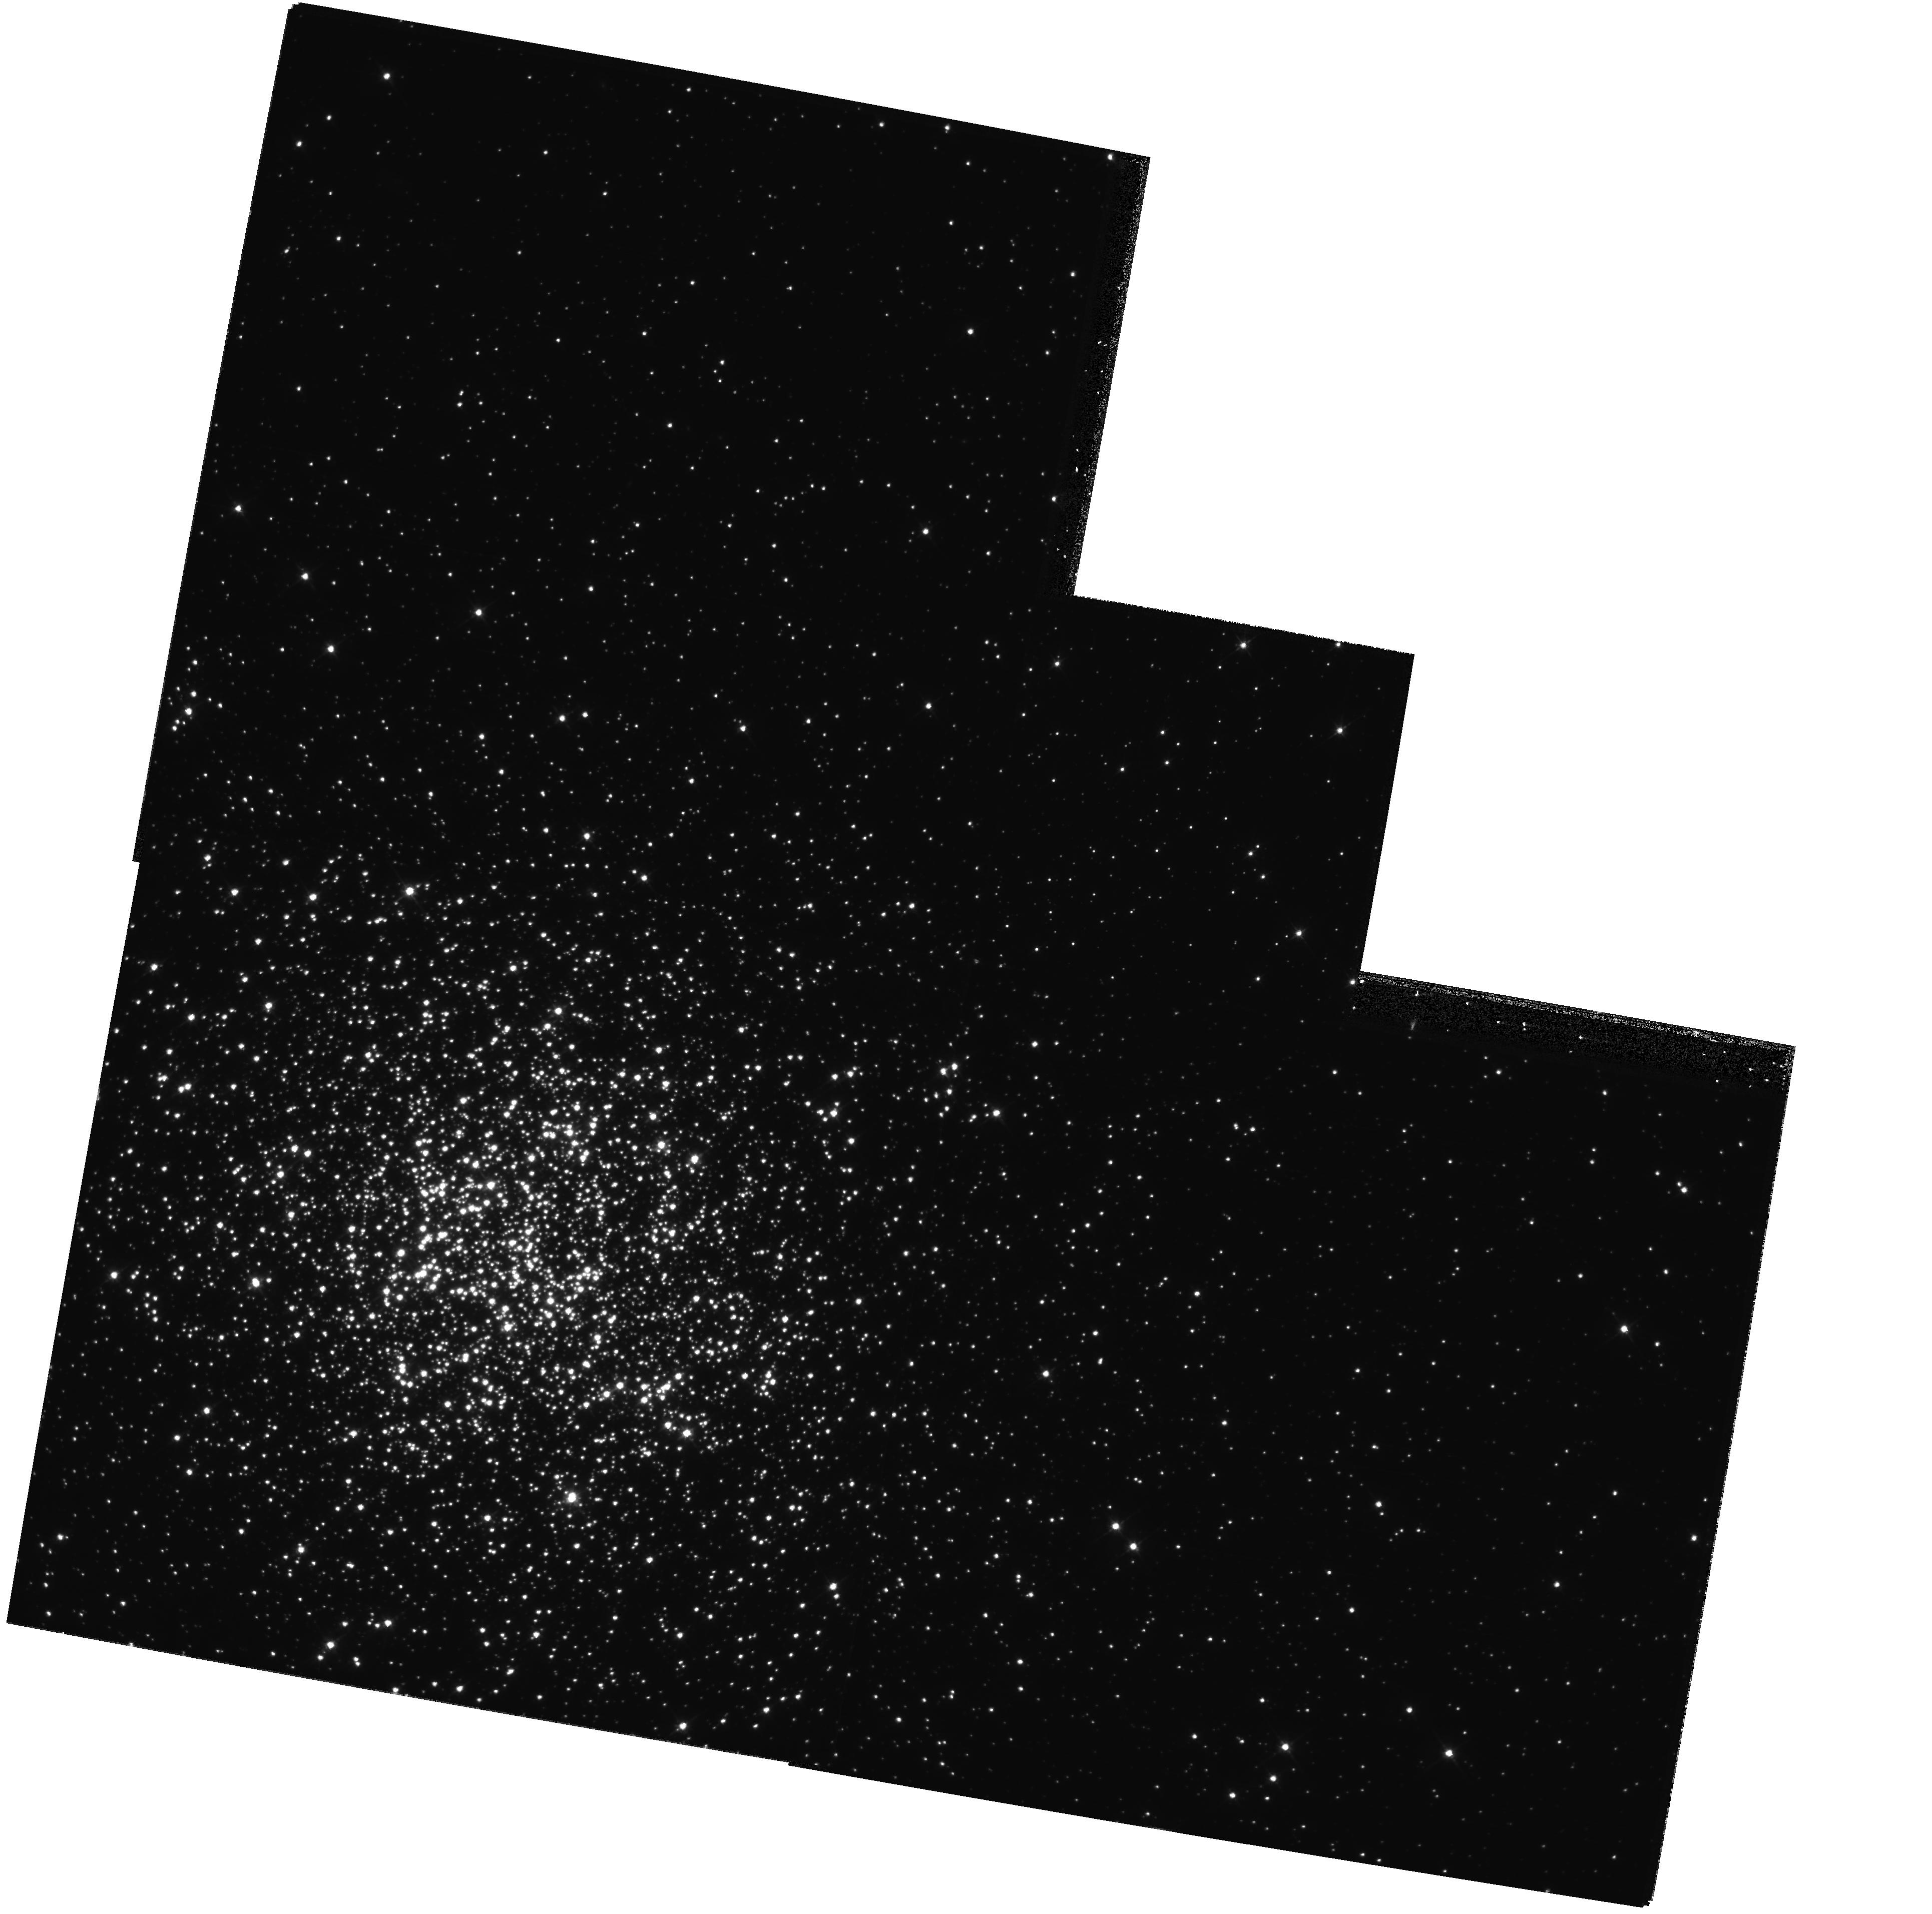
Target: NGC1866
Instrument: WFPC2/PC
Filter: F555W
Exposure: 42 min
Observation ID: hst_8151_02_wfpc2_pc_f555w_u5dp02

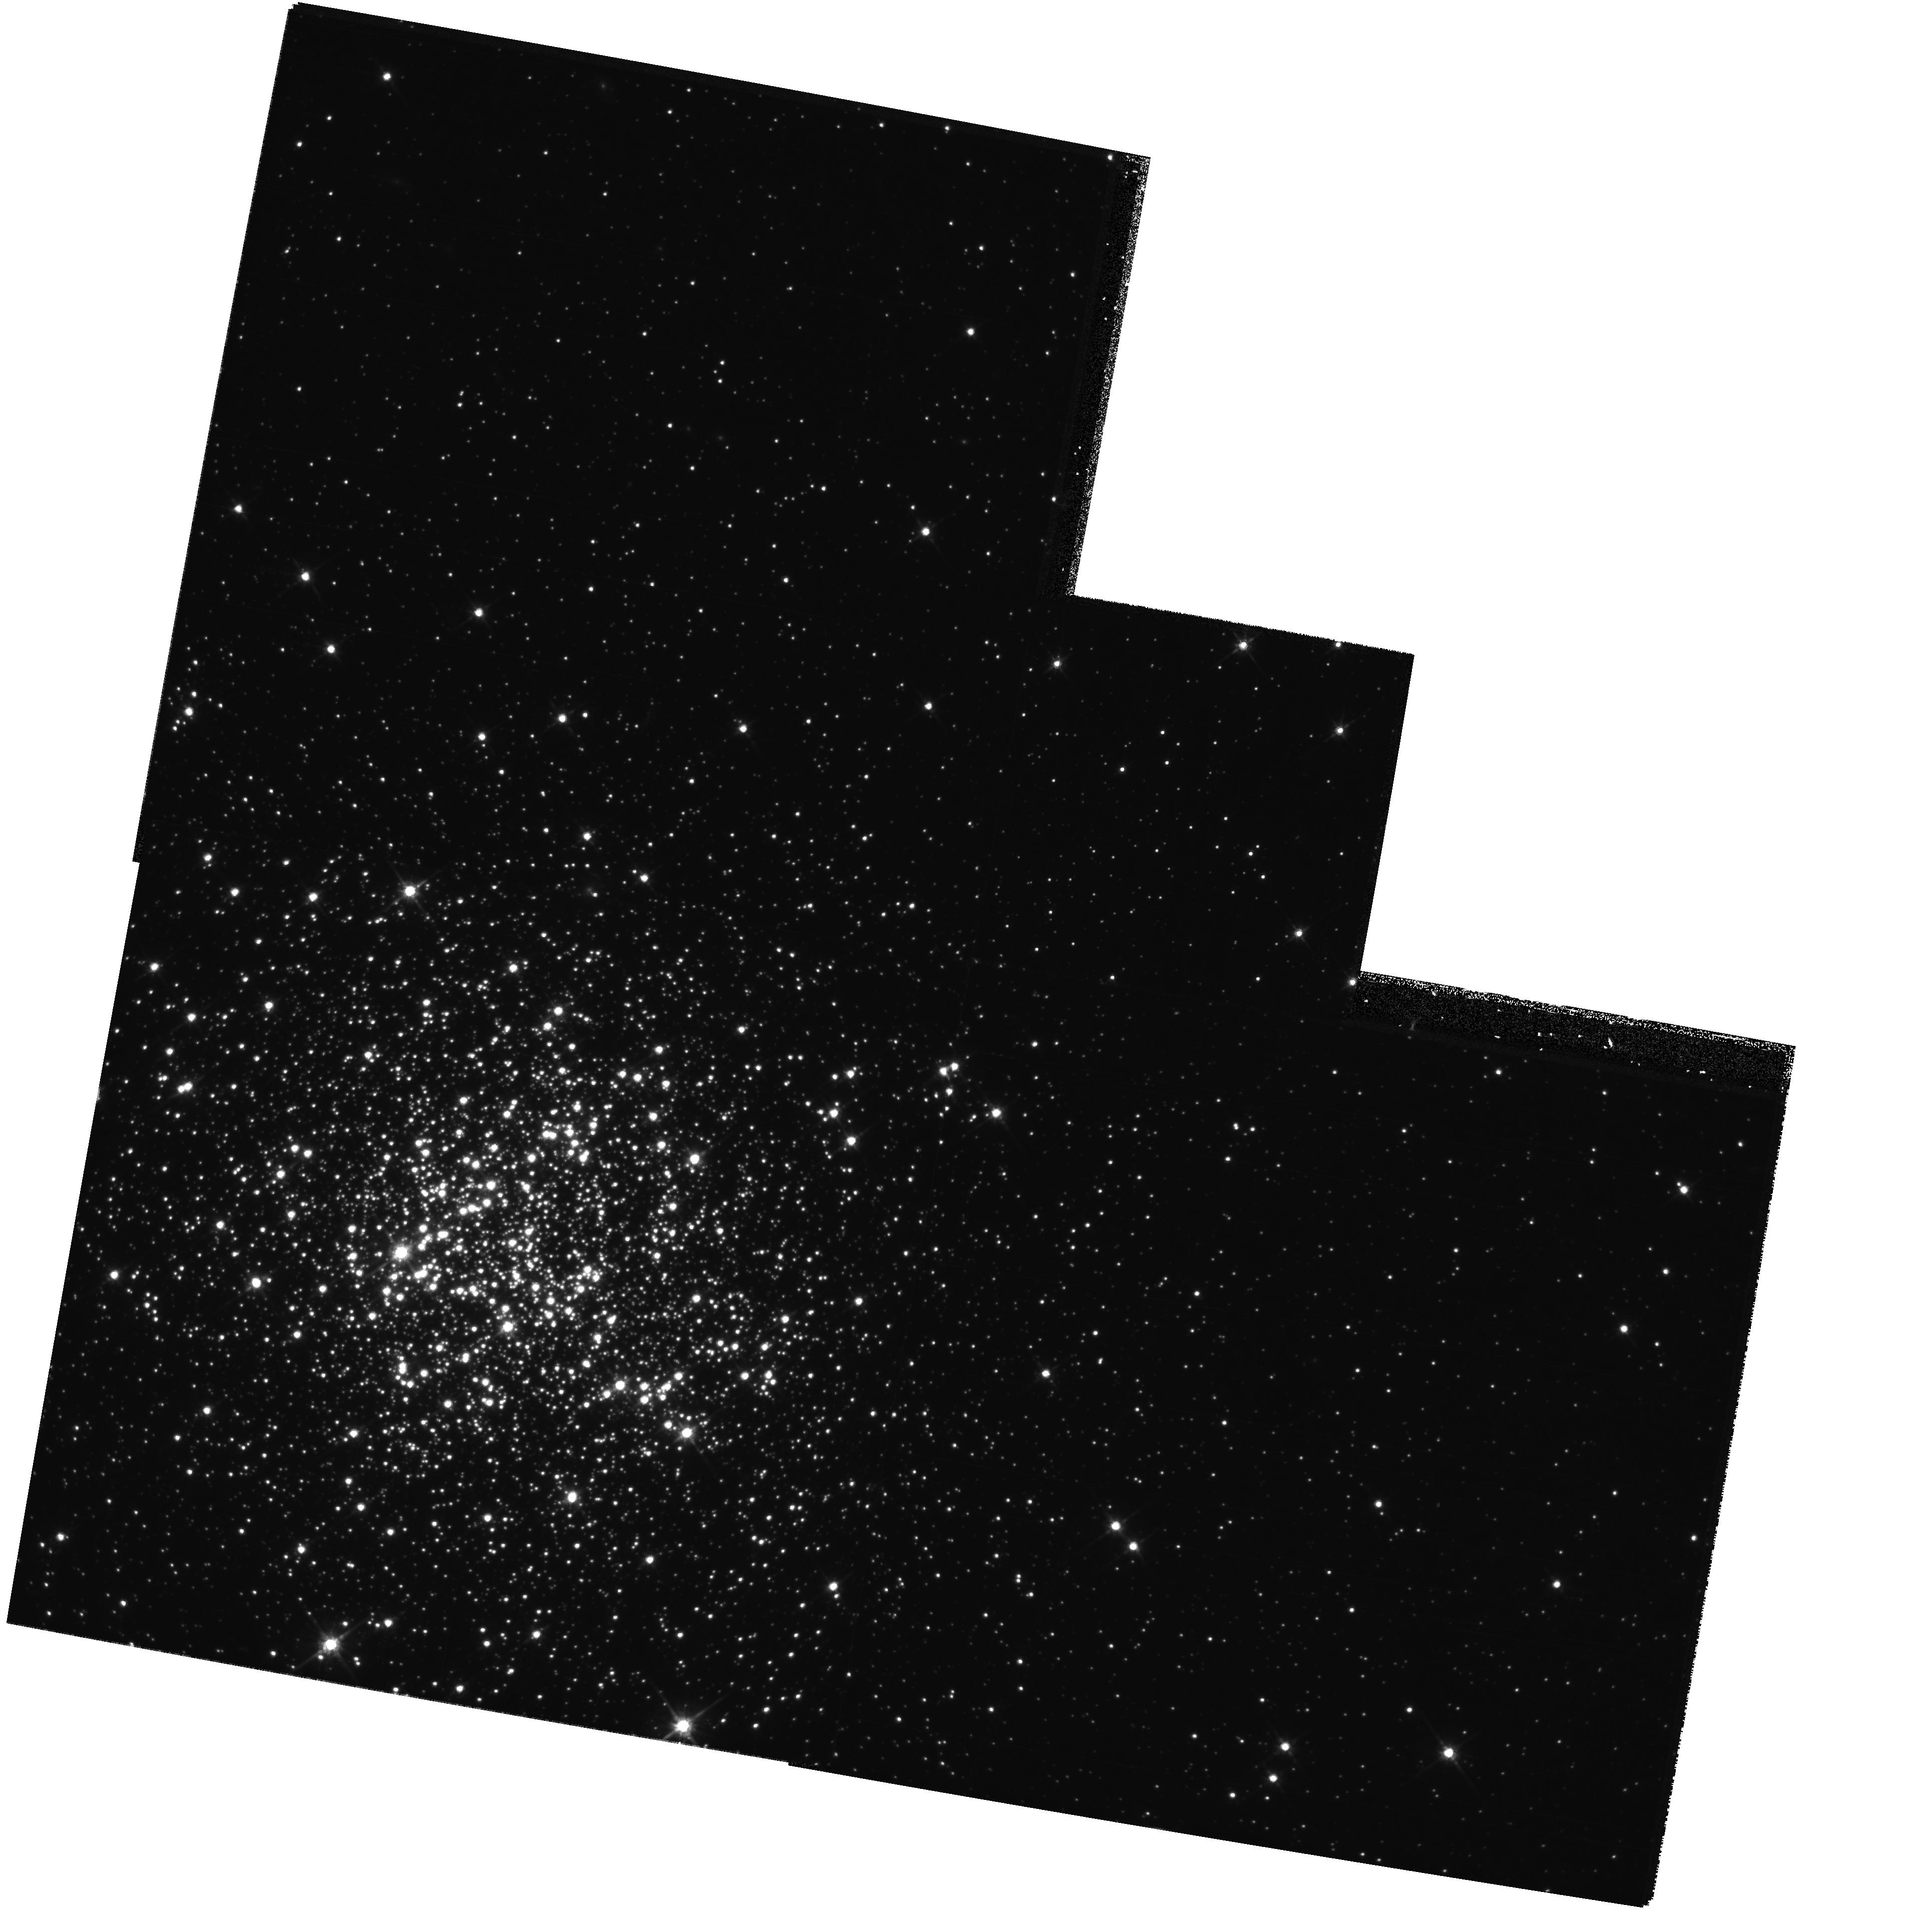
Target: NGC1866
Instrument: WFPC2/PC
Filter: F814W
Exposure: 44 min
Observation ID: hst_8151_02_wfpc2_pc_f814w_u5dp02

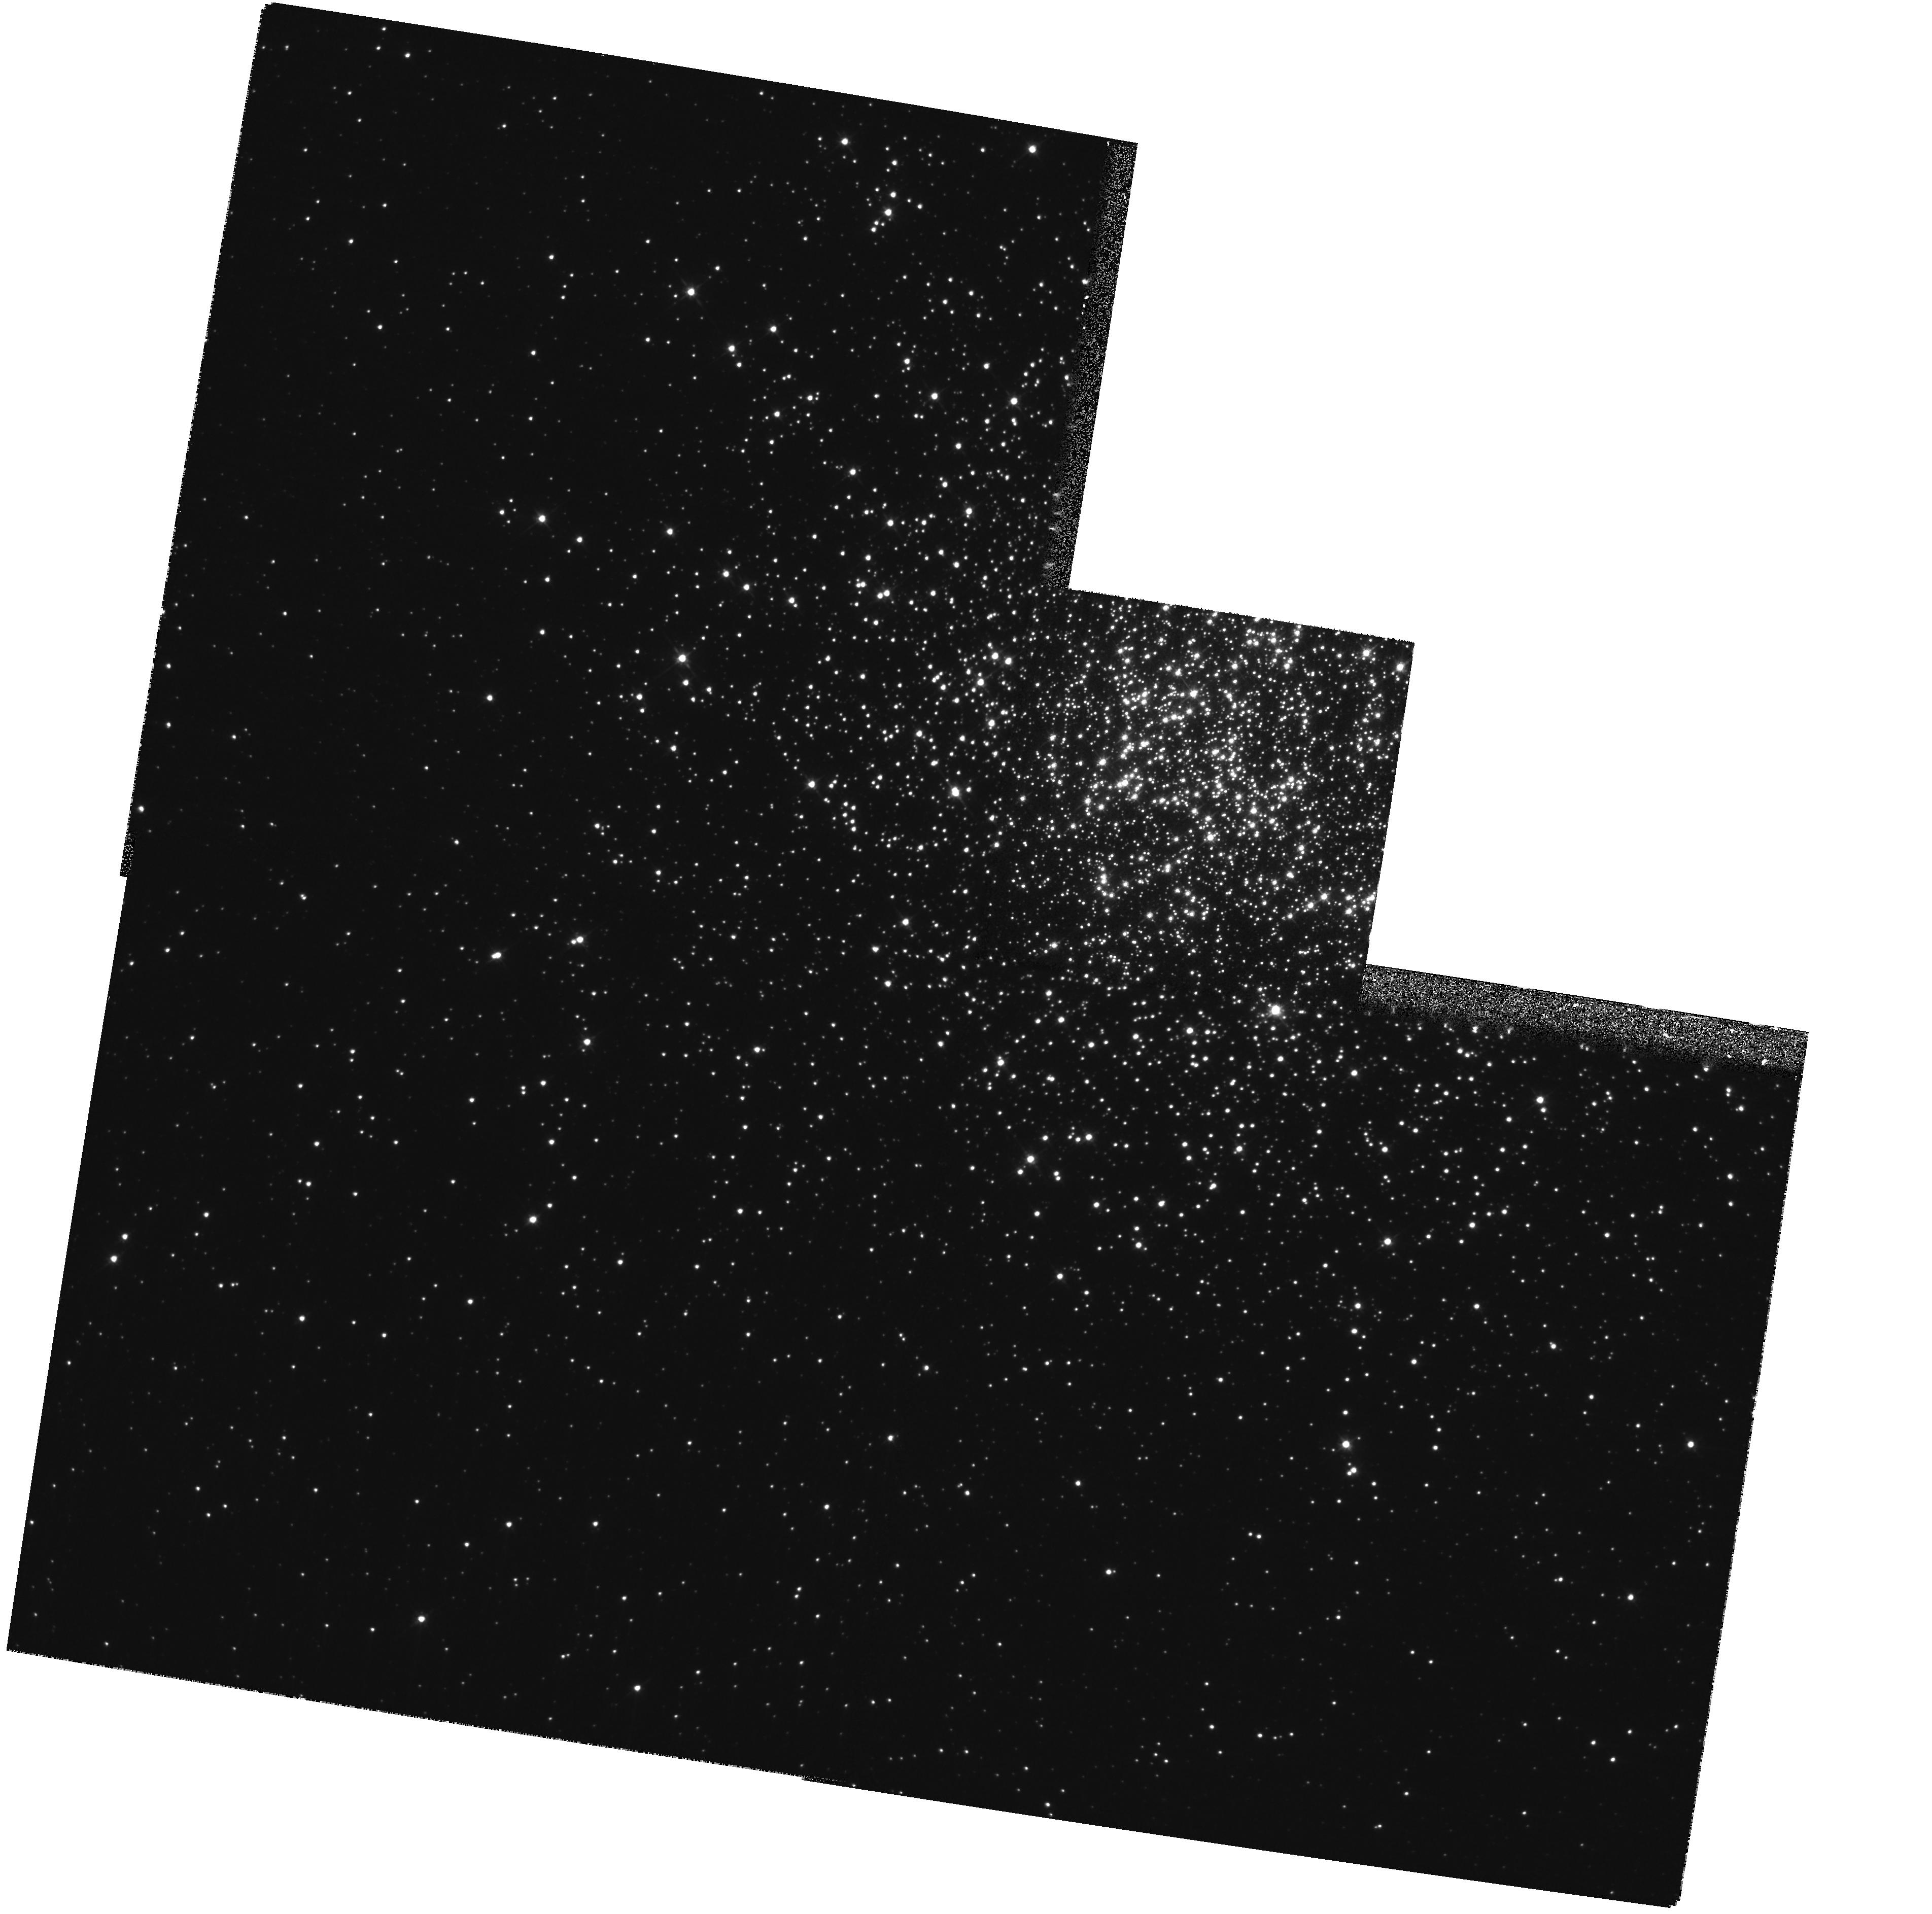
Target: NGC1866
Instrument: WFPC2/PC
Filter: F555W
Exposure: 9 min
Observation ID: hst_8151_51_wfpc2_pc_f555w_u5dp51

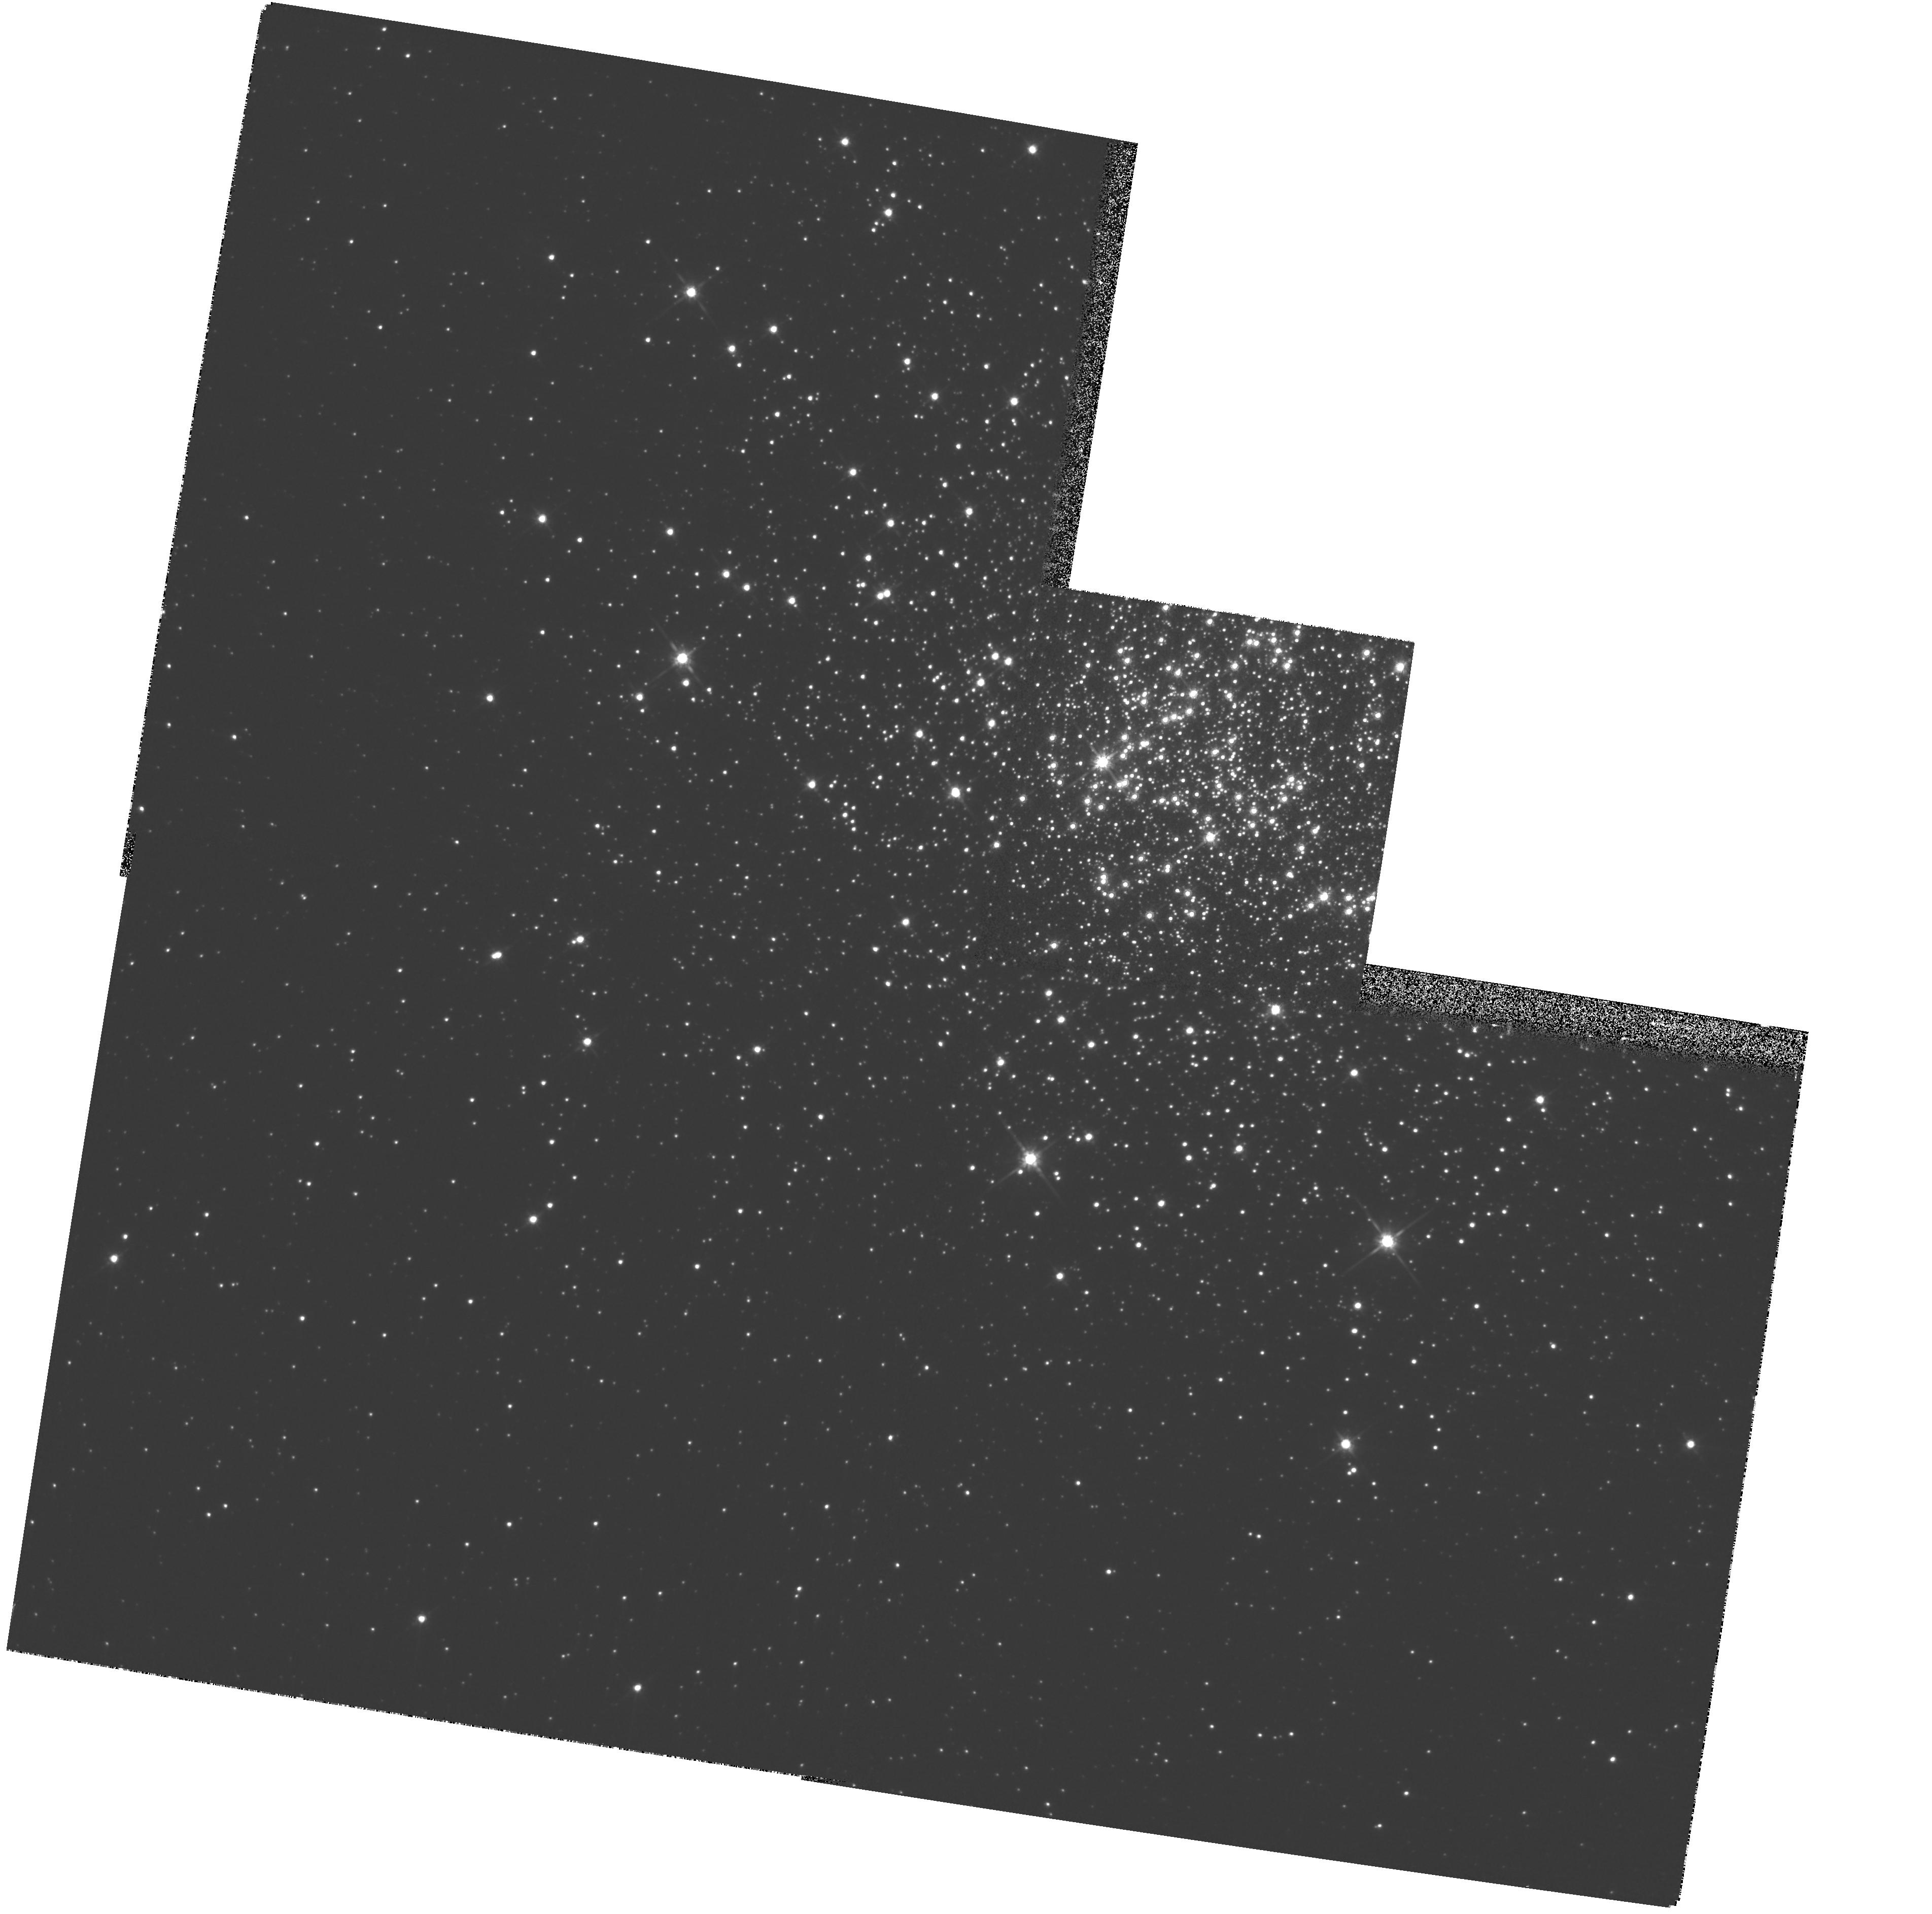
Target: NGC1866
Instrument: WFPC2/PC
Filter: F814W
Exposure: 7 min
Observation ID: hst_8151_51_wfpc2_pc_f814w_u5dp51

NGC 1866: A Critical test of Stellar Evolution for Intermediate Mass Stars (PI: Walker, Alistair)

We propose to obtain V (F555W) and I (F814W) images centered on the LMC cluster NGC 1866, with a range of exposure times such that we can measure all cluster stars from the brightest at V ~ 15 down to V ~25. NGC 1866 has age ~ 100 Myr and is so populous that the evolving stars, with M ~ 5 M_sun, are caught even in short phases of evolution. As such, it provides a critical test of stellar evolution theory applicable to these intermediate mass stars. We will prepare a color- magnitude diagram that will, for the first time, include all the luminous evolved stars. This is impossible to achieve from ground-based observations due to crowding. We will also measure a luminosity function for the unevolved main sequence to M ~ 0.5 M_sun which allows both determination of the IMF for cluster stars with masses in the range 0.5 - 5 M_sun and an investigation of the cluster dynamical evolution by study of the spatial mass distribution. The deep and accurate MS photometry will also permit precise fitting of a fiducial ZAMS, and hence derivation of a distance relative to the Hyades, the basis of the ZAMS calibration. Since NGC 1866 contains at least 23 Cepheid variables, we will thus calibrate the Period-Luminosity relation zeropoint, and determine the distance to the LMC relative to the very accurate Hipparcos parallax distance to the Hyades with a minimum of steps and assumptions.